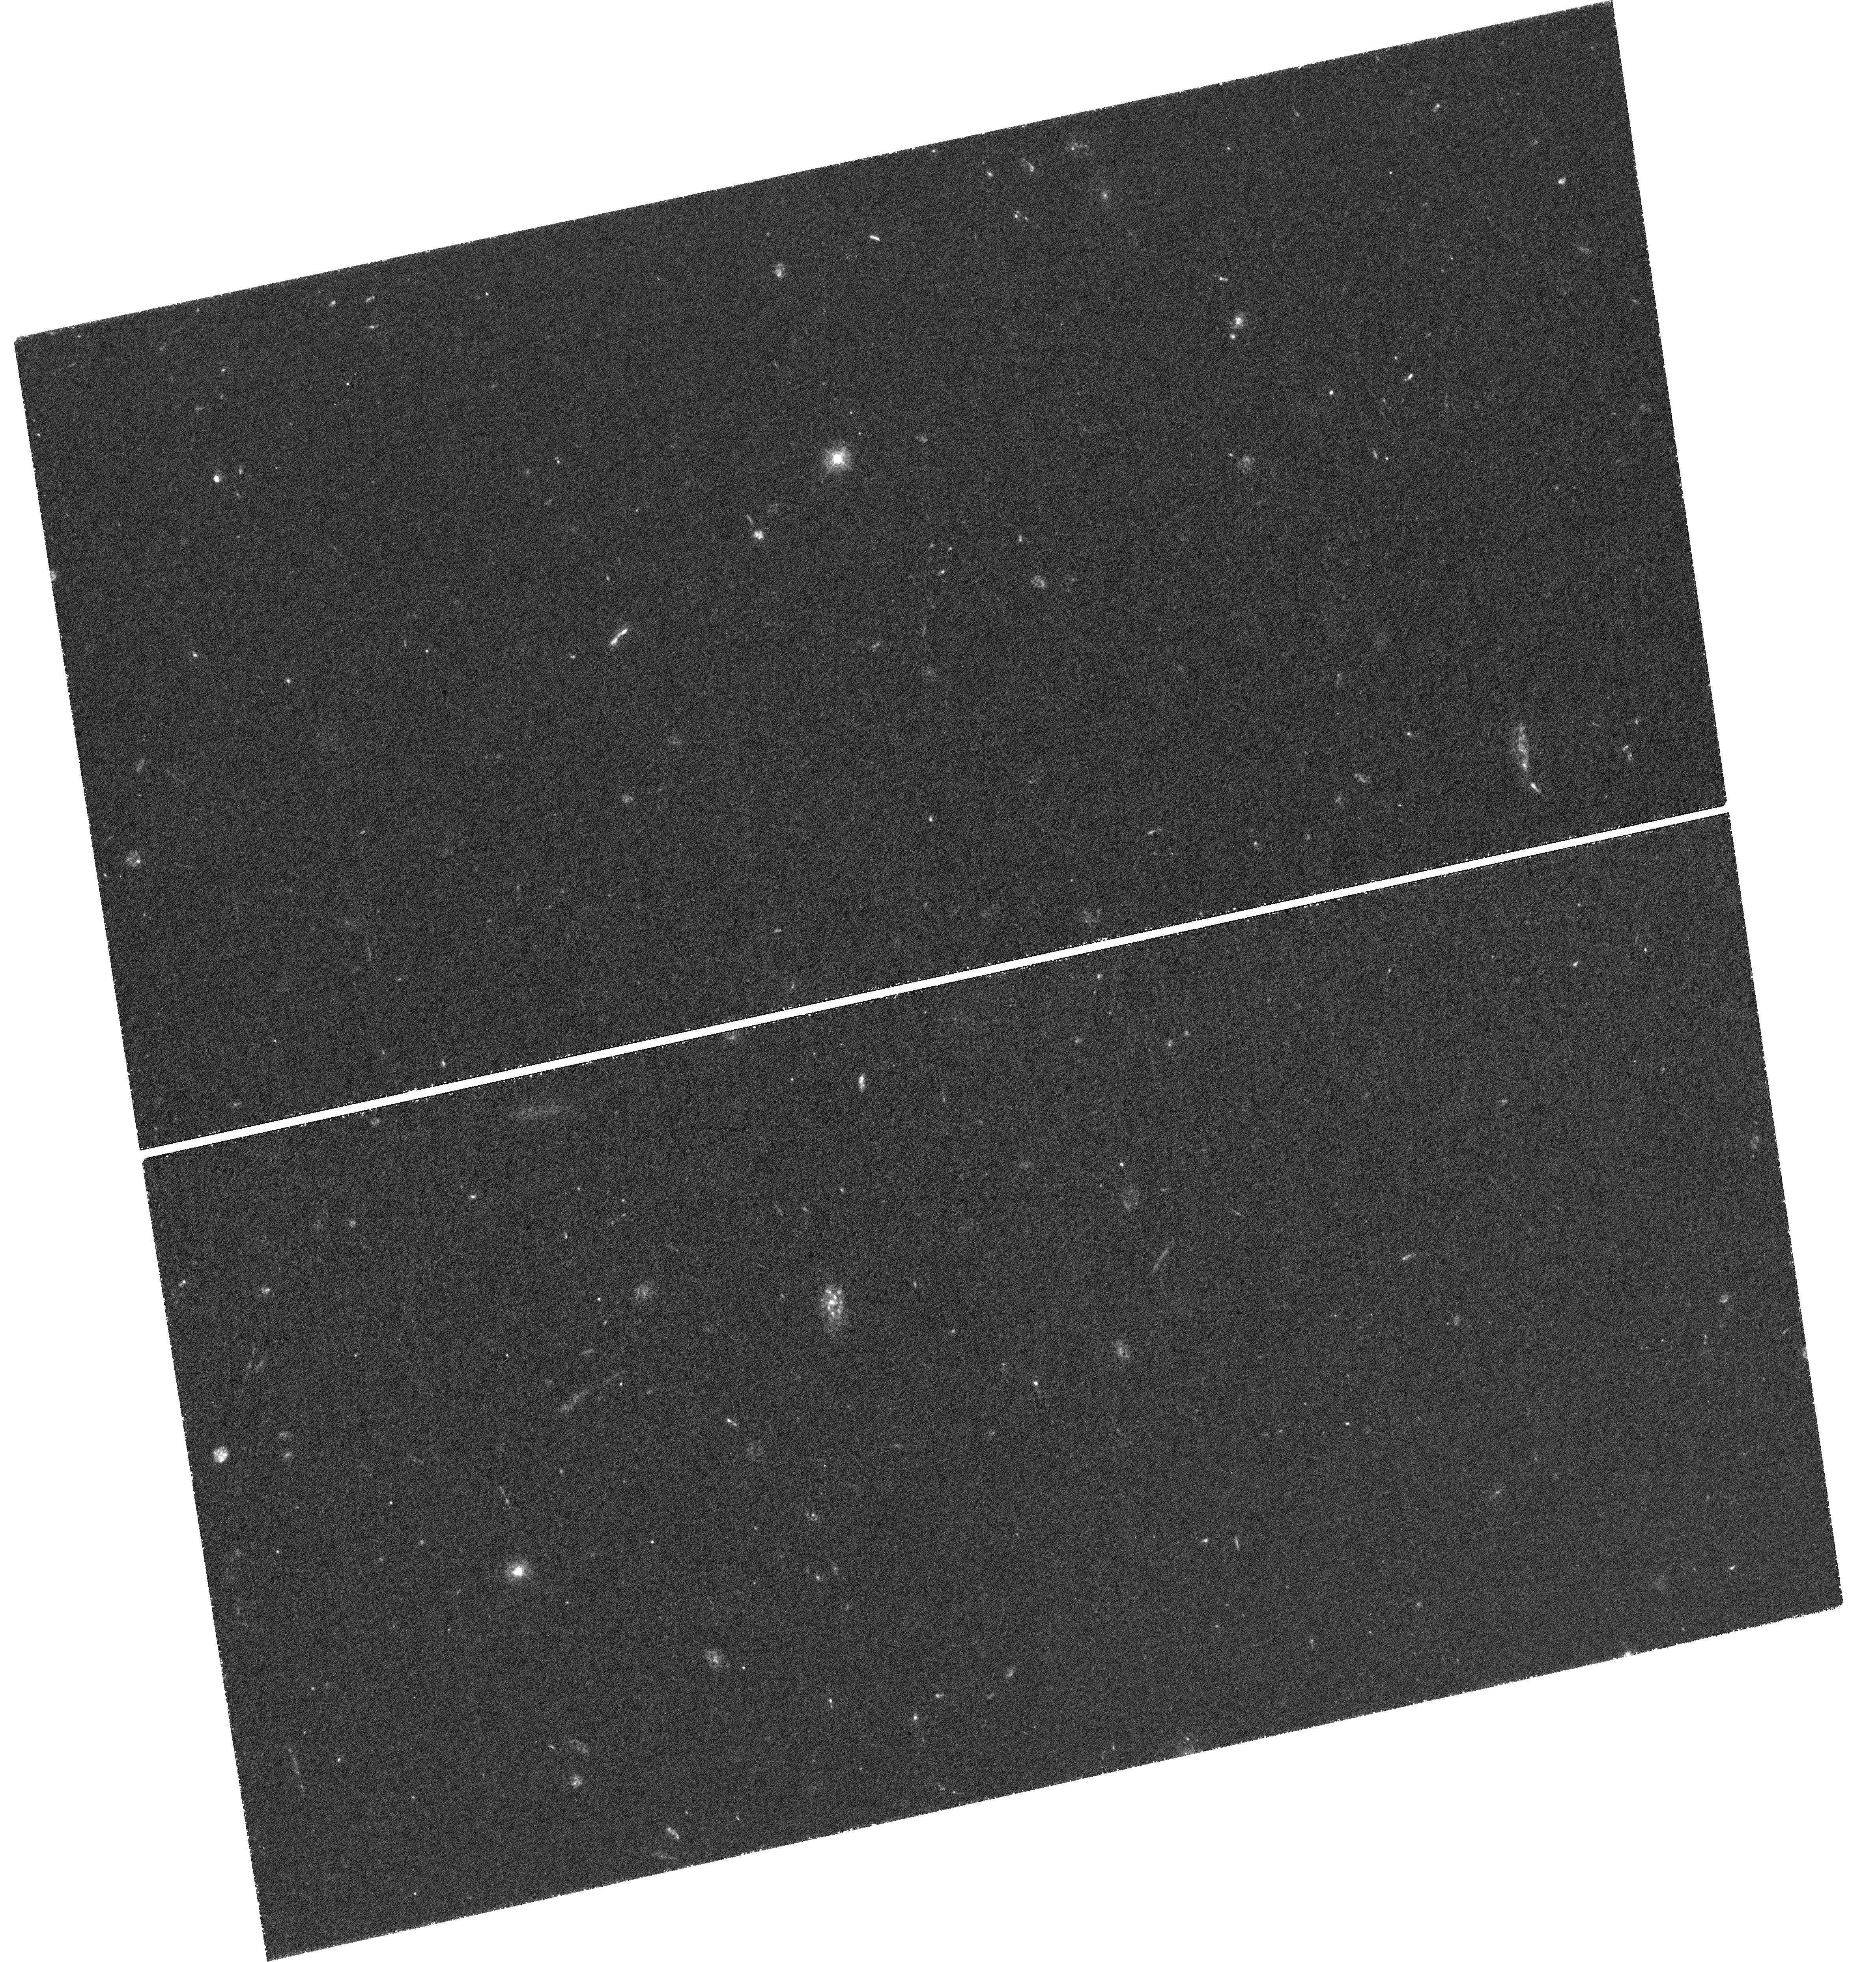
Target: ION2. Instrument: WFC3/UVIS. Filter: F336W. Exposure: 3.9 h. Observation ID: hst_14088_04_wfc3_uvis_f336w_icxk04

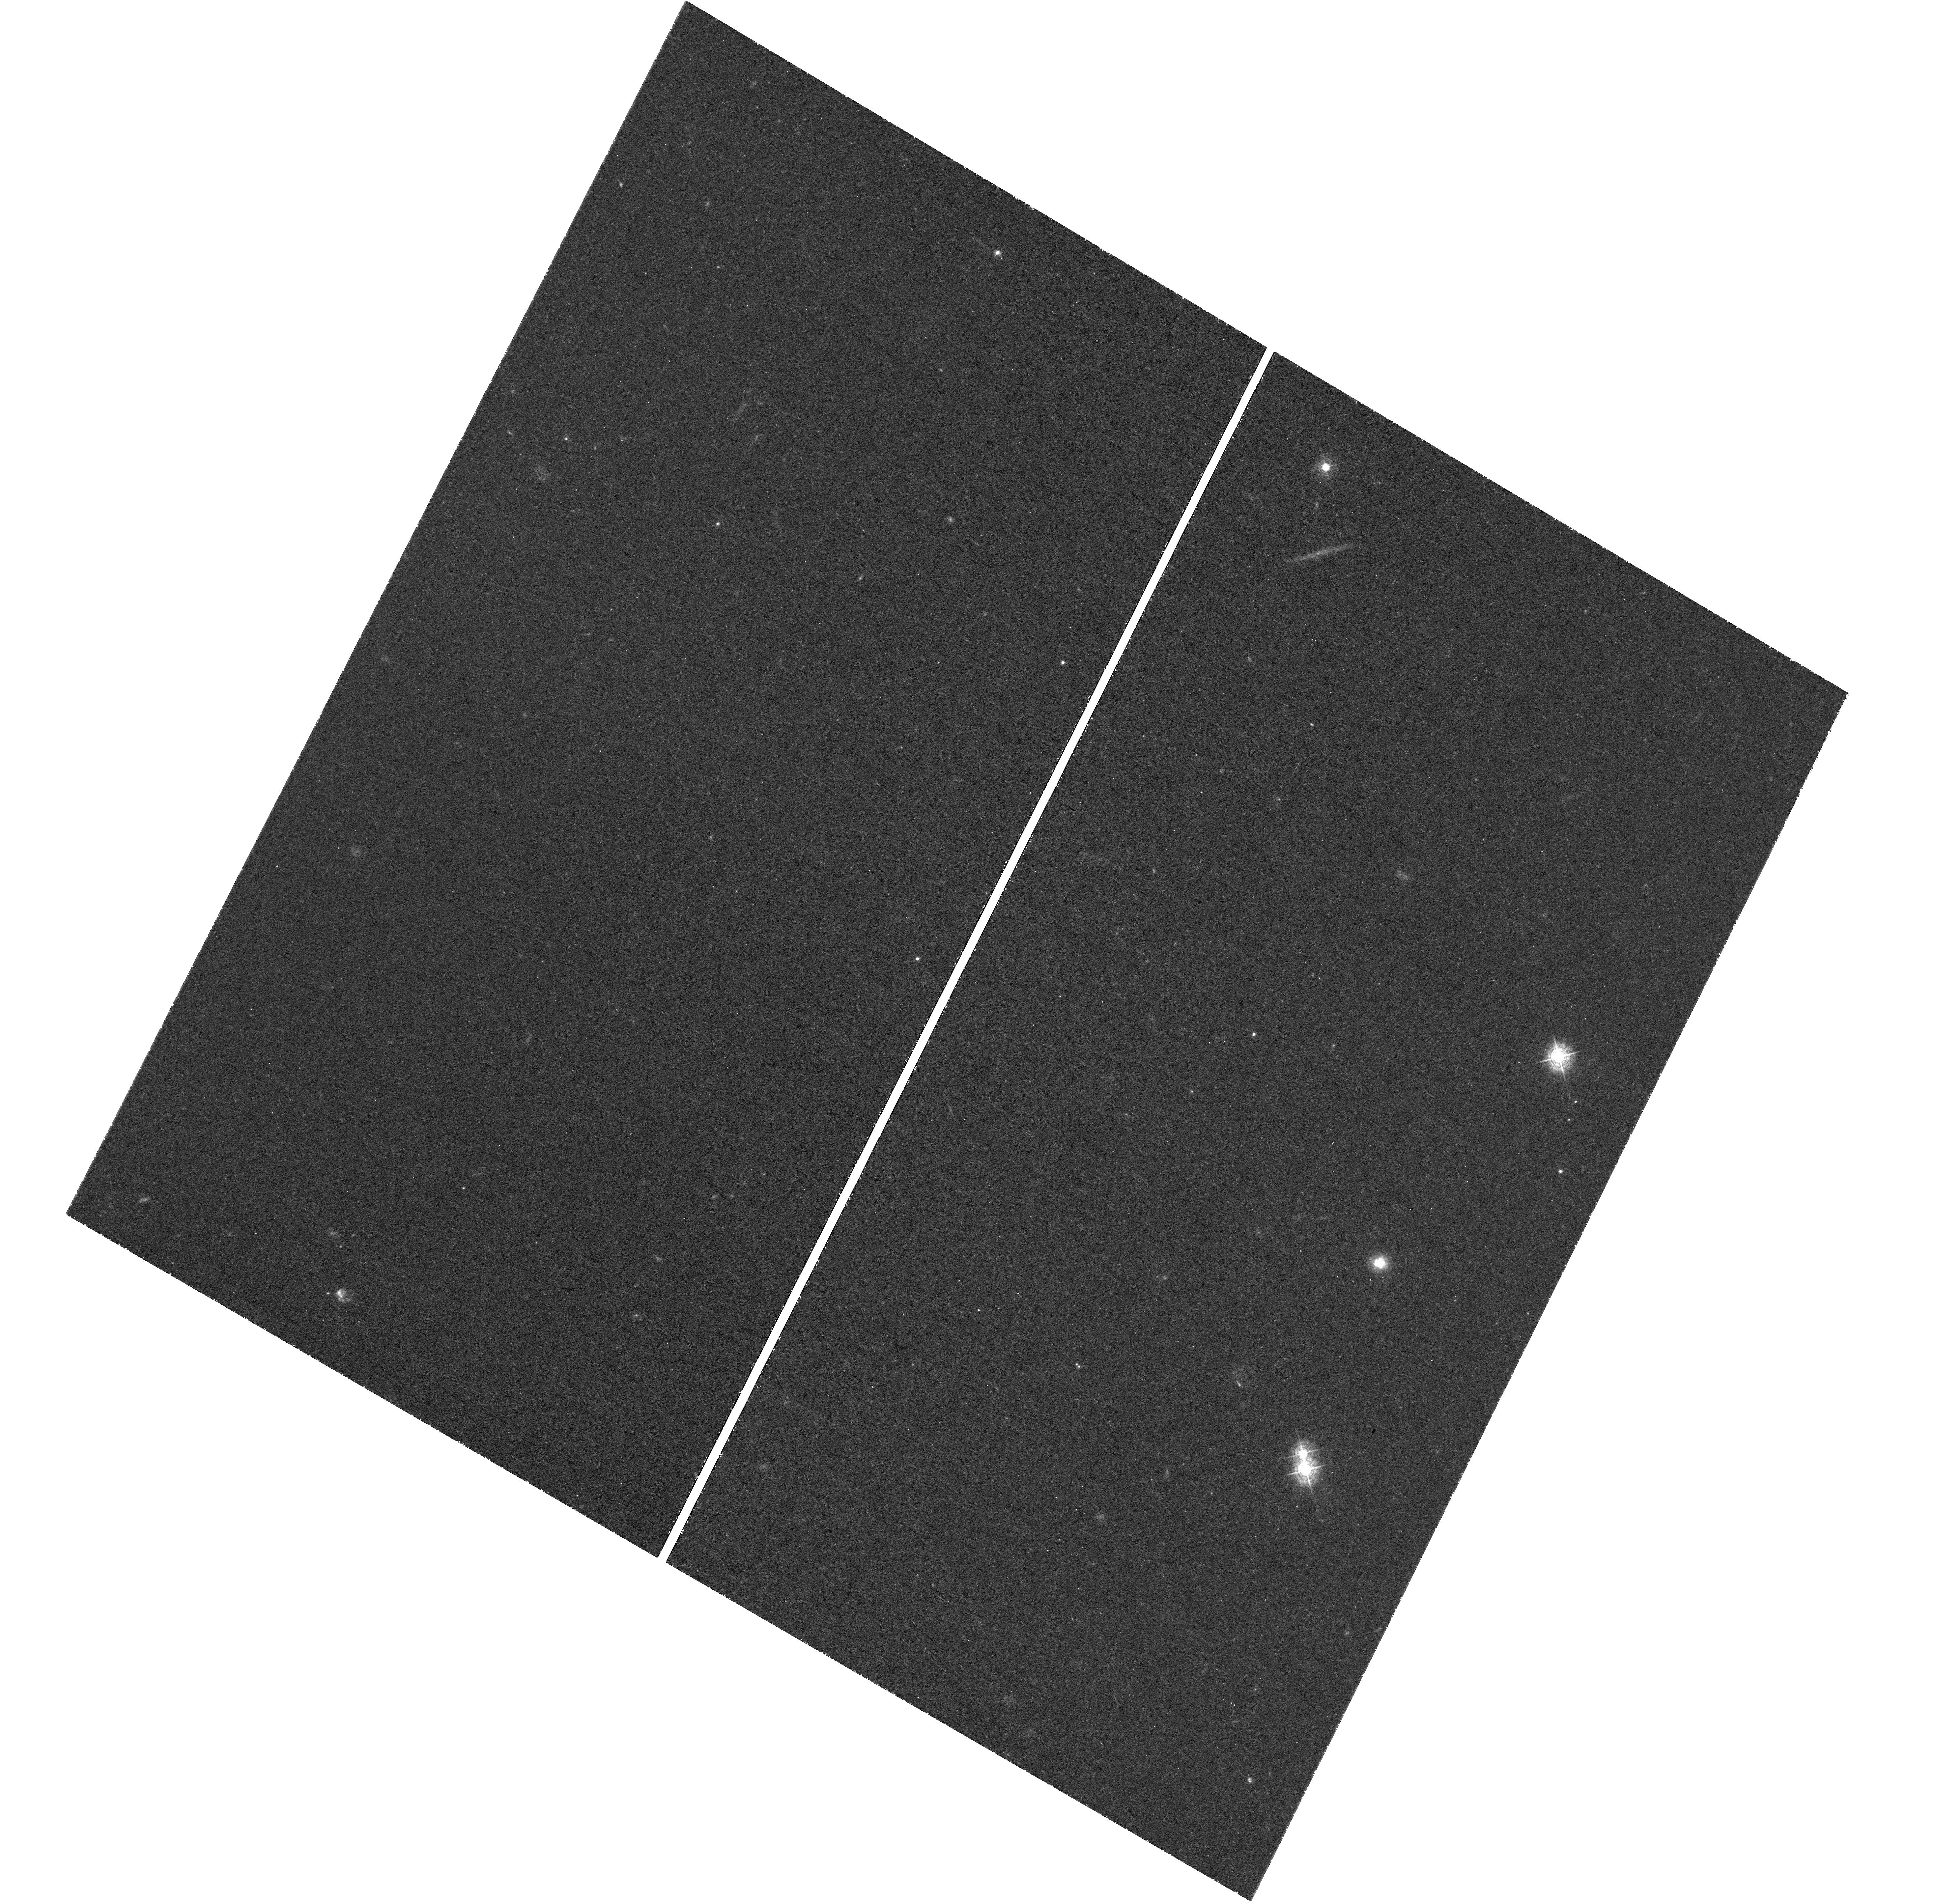
Target: ION1. Instrument: WFC3/UVIS. Filter: F410M. Exposure: 3.3 h. Observation ID: hst_14088_01_wfc3_uvis_f410m_icxk01

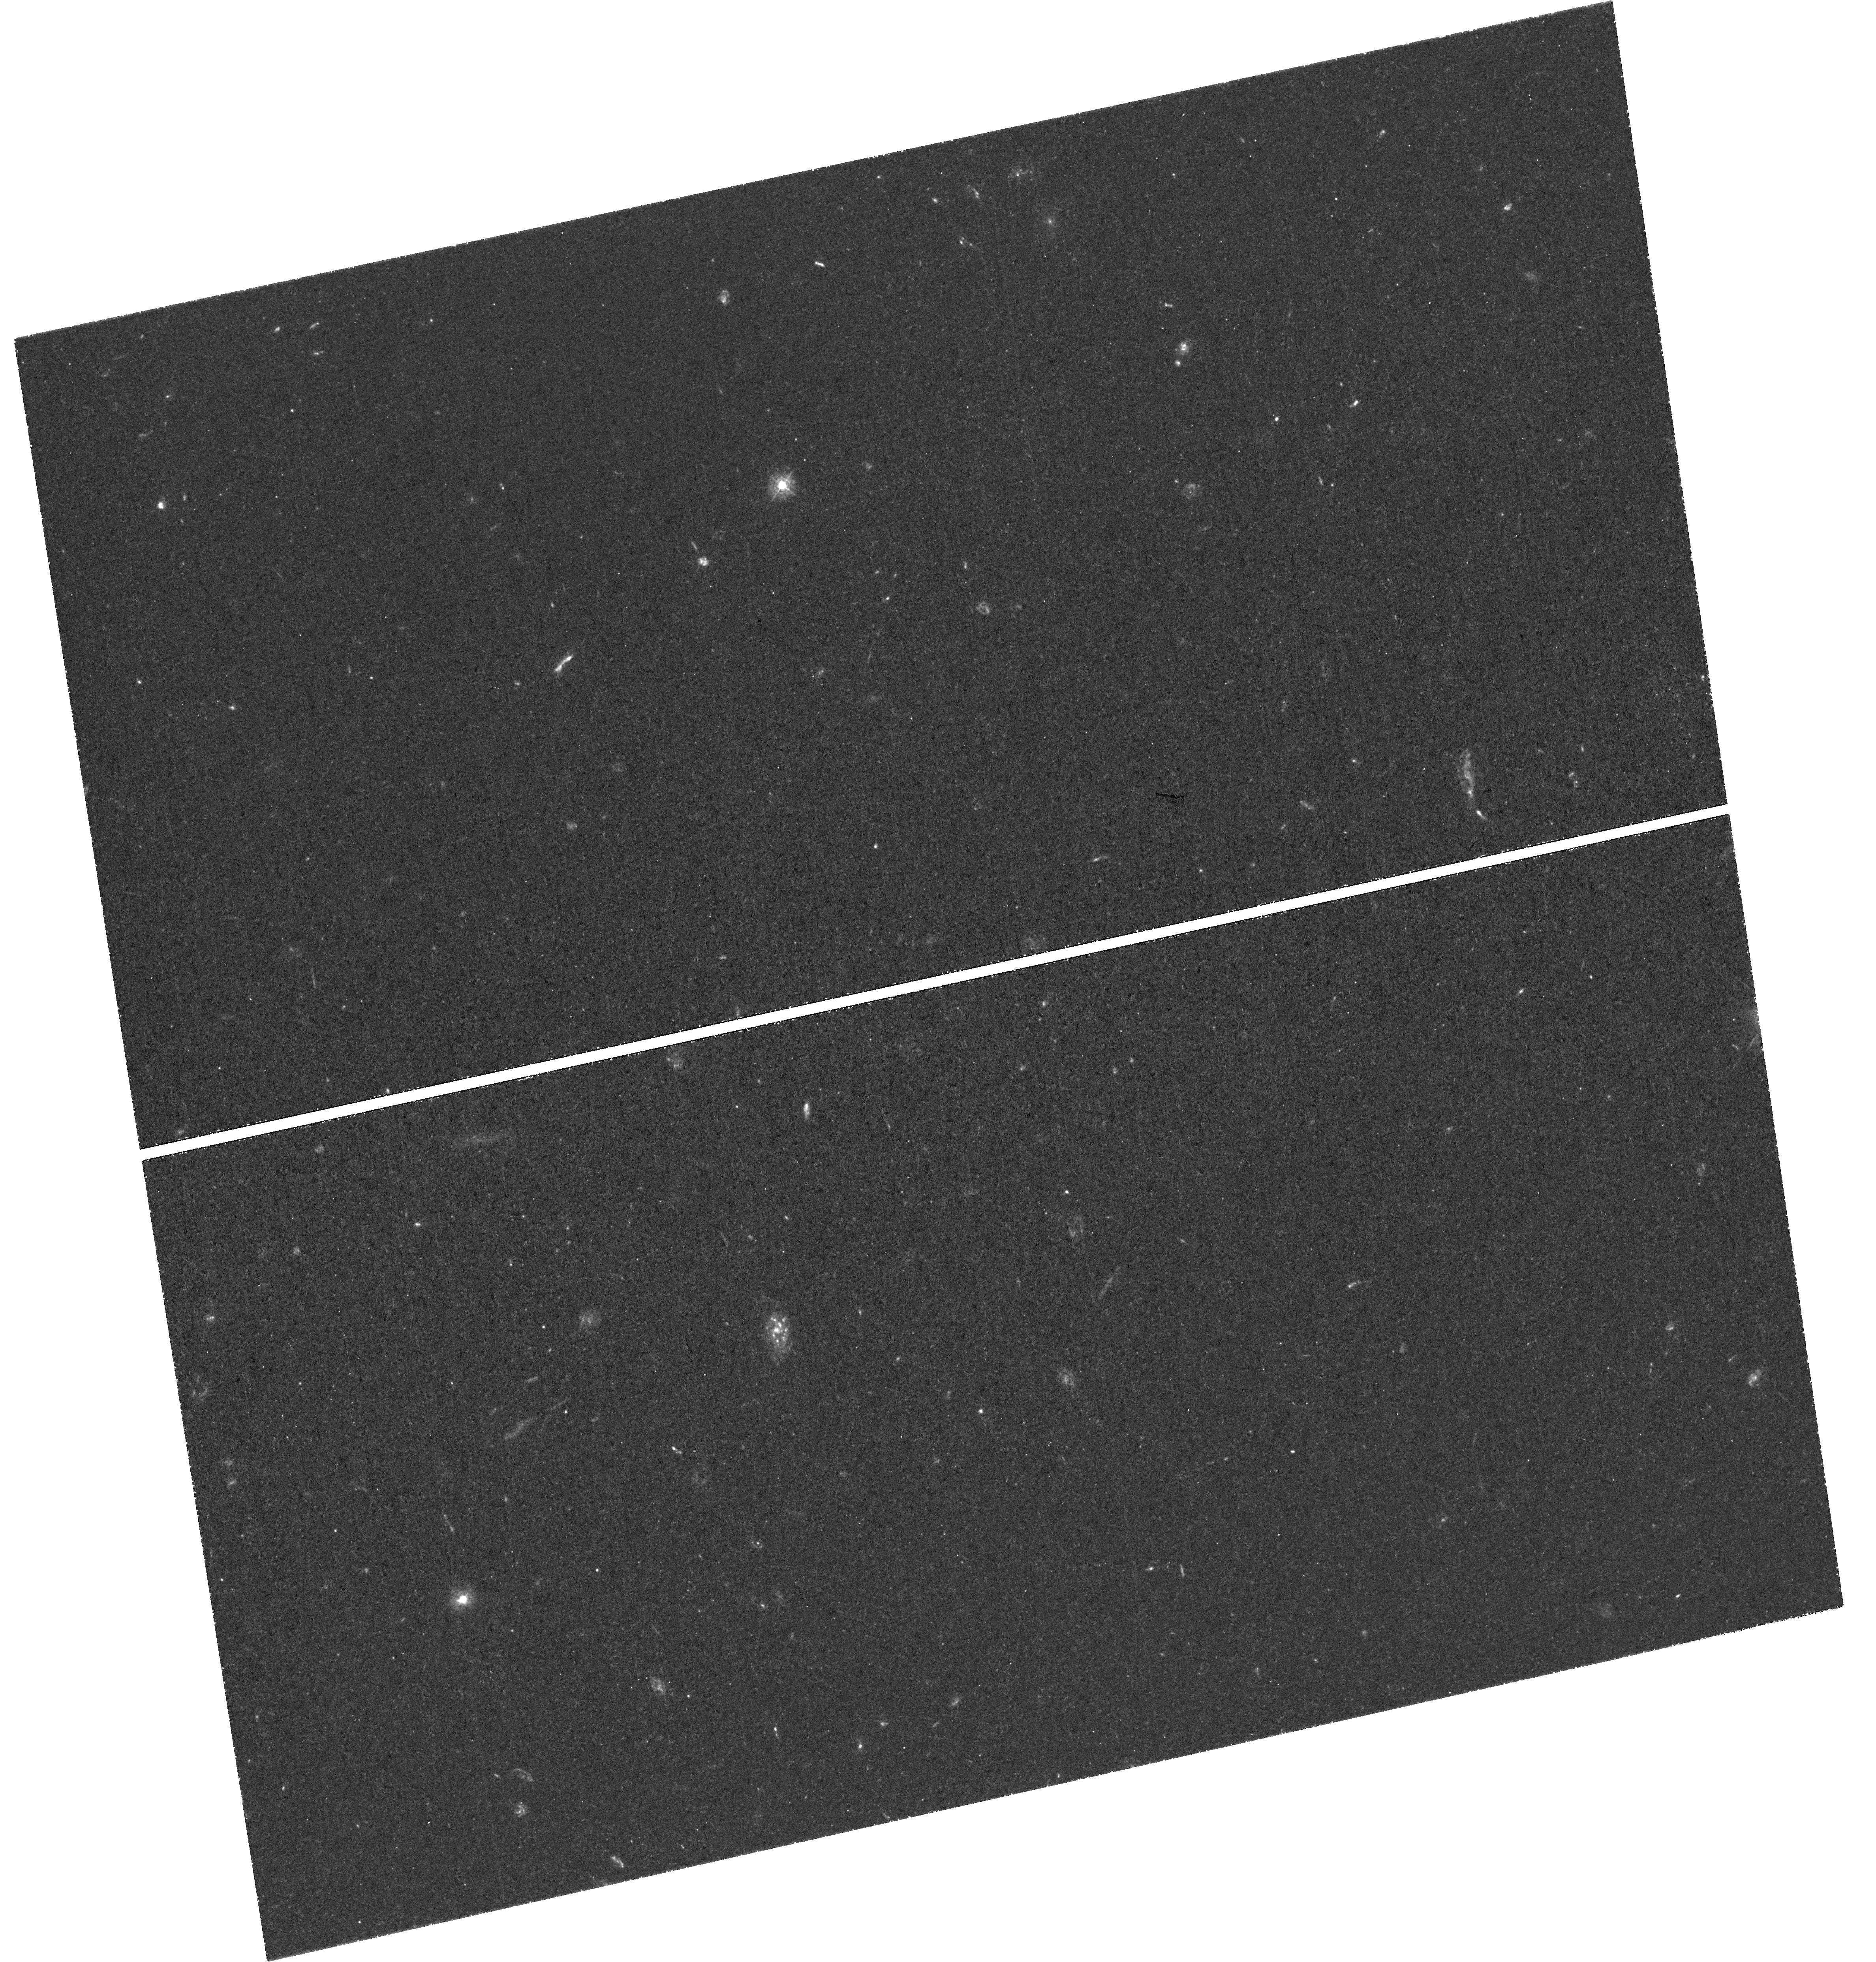
Target: ION2. Instrument: WFC3/UVIS. Filter: F336W. Exposure: 3.1 h. Observation ID: hst_14088_06_wfc3_uvis_f336w_icxk06

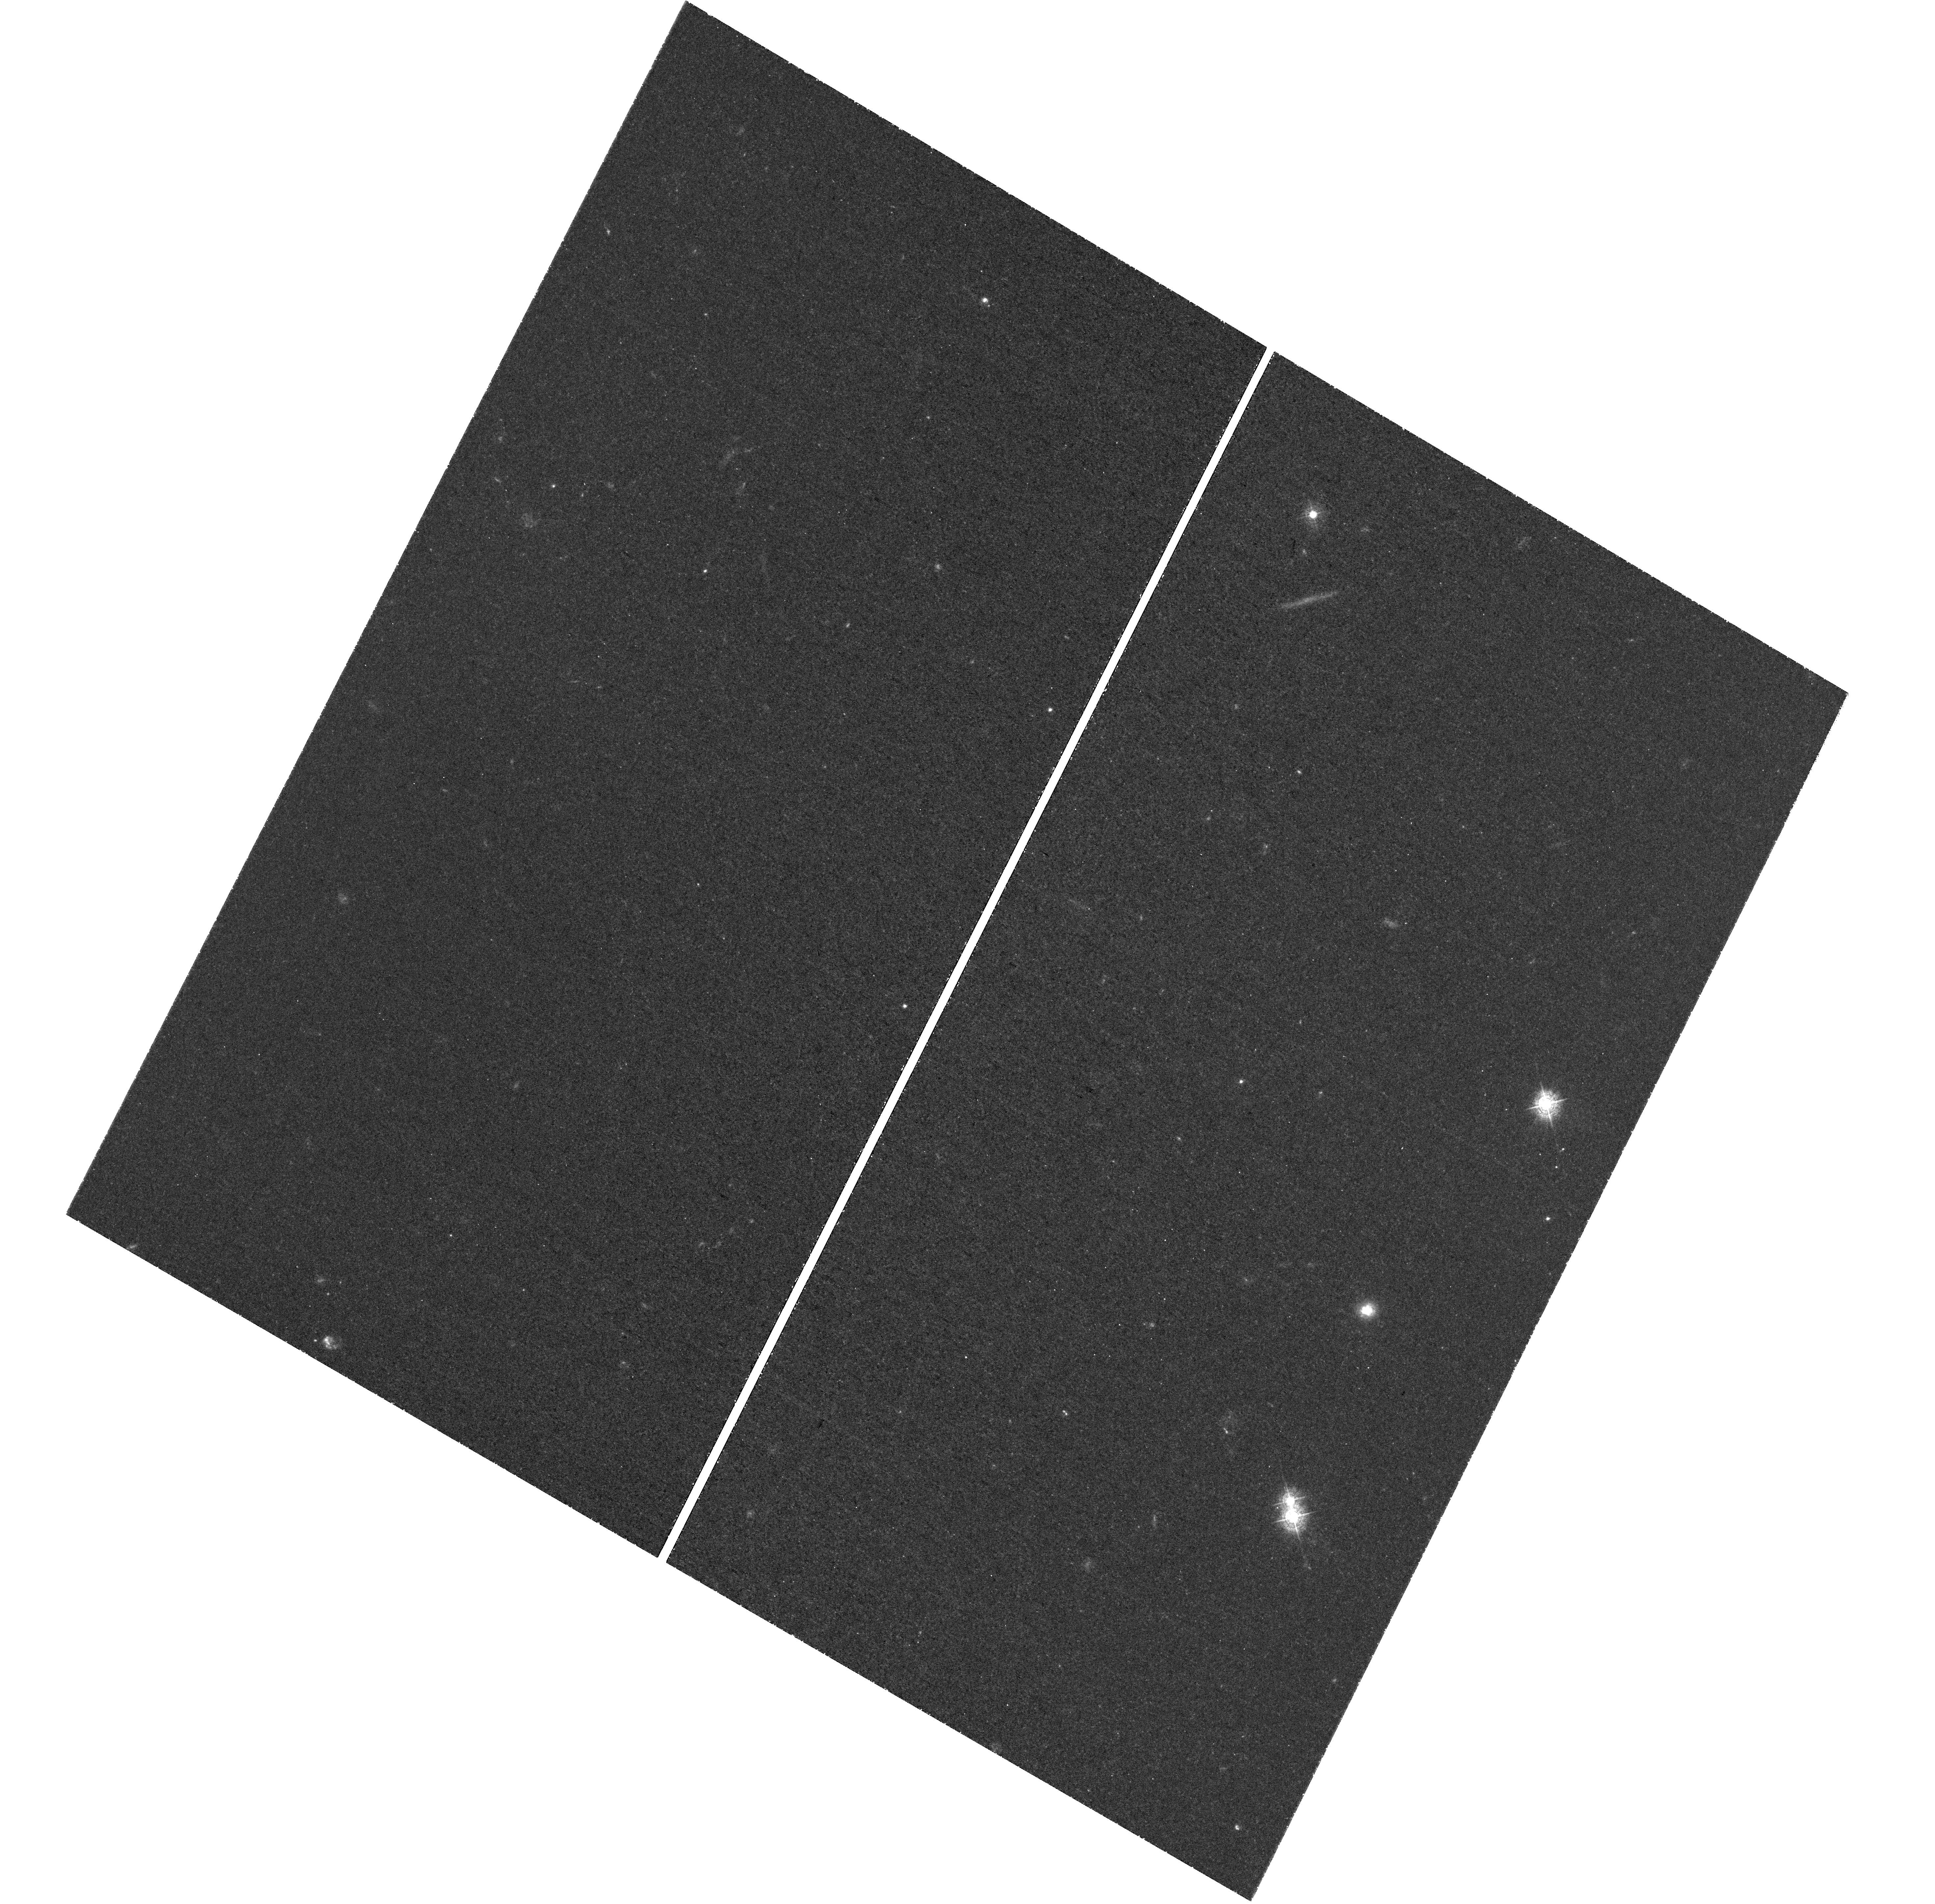
Target: ION1. Instrument: WFC3/UVIS. Filter: F410M. Exposure: 3.3 h. Observation ID: hst_14088_03_wfc3_uvis_f410m_icxk03

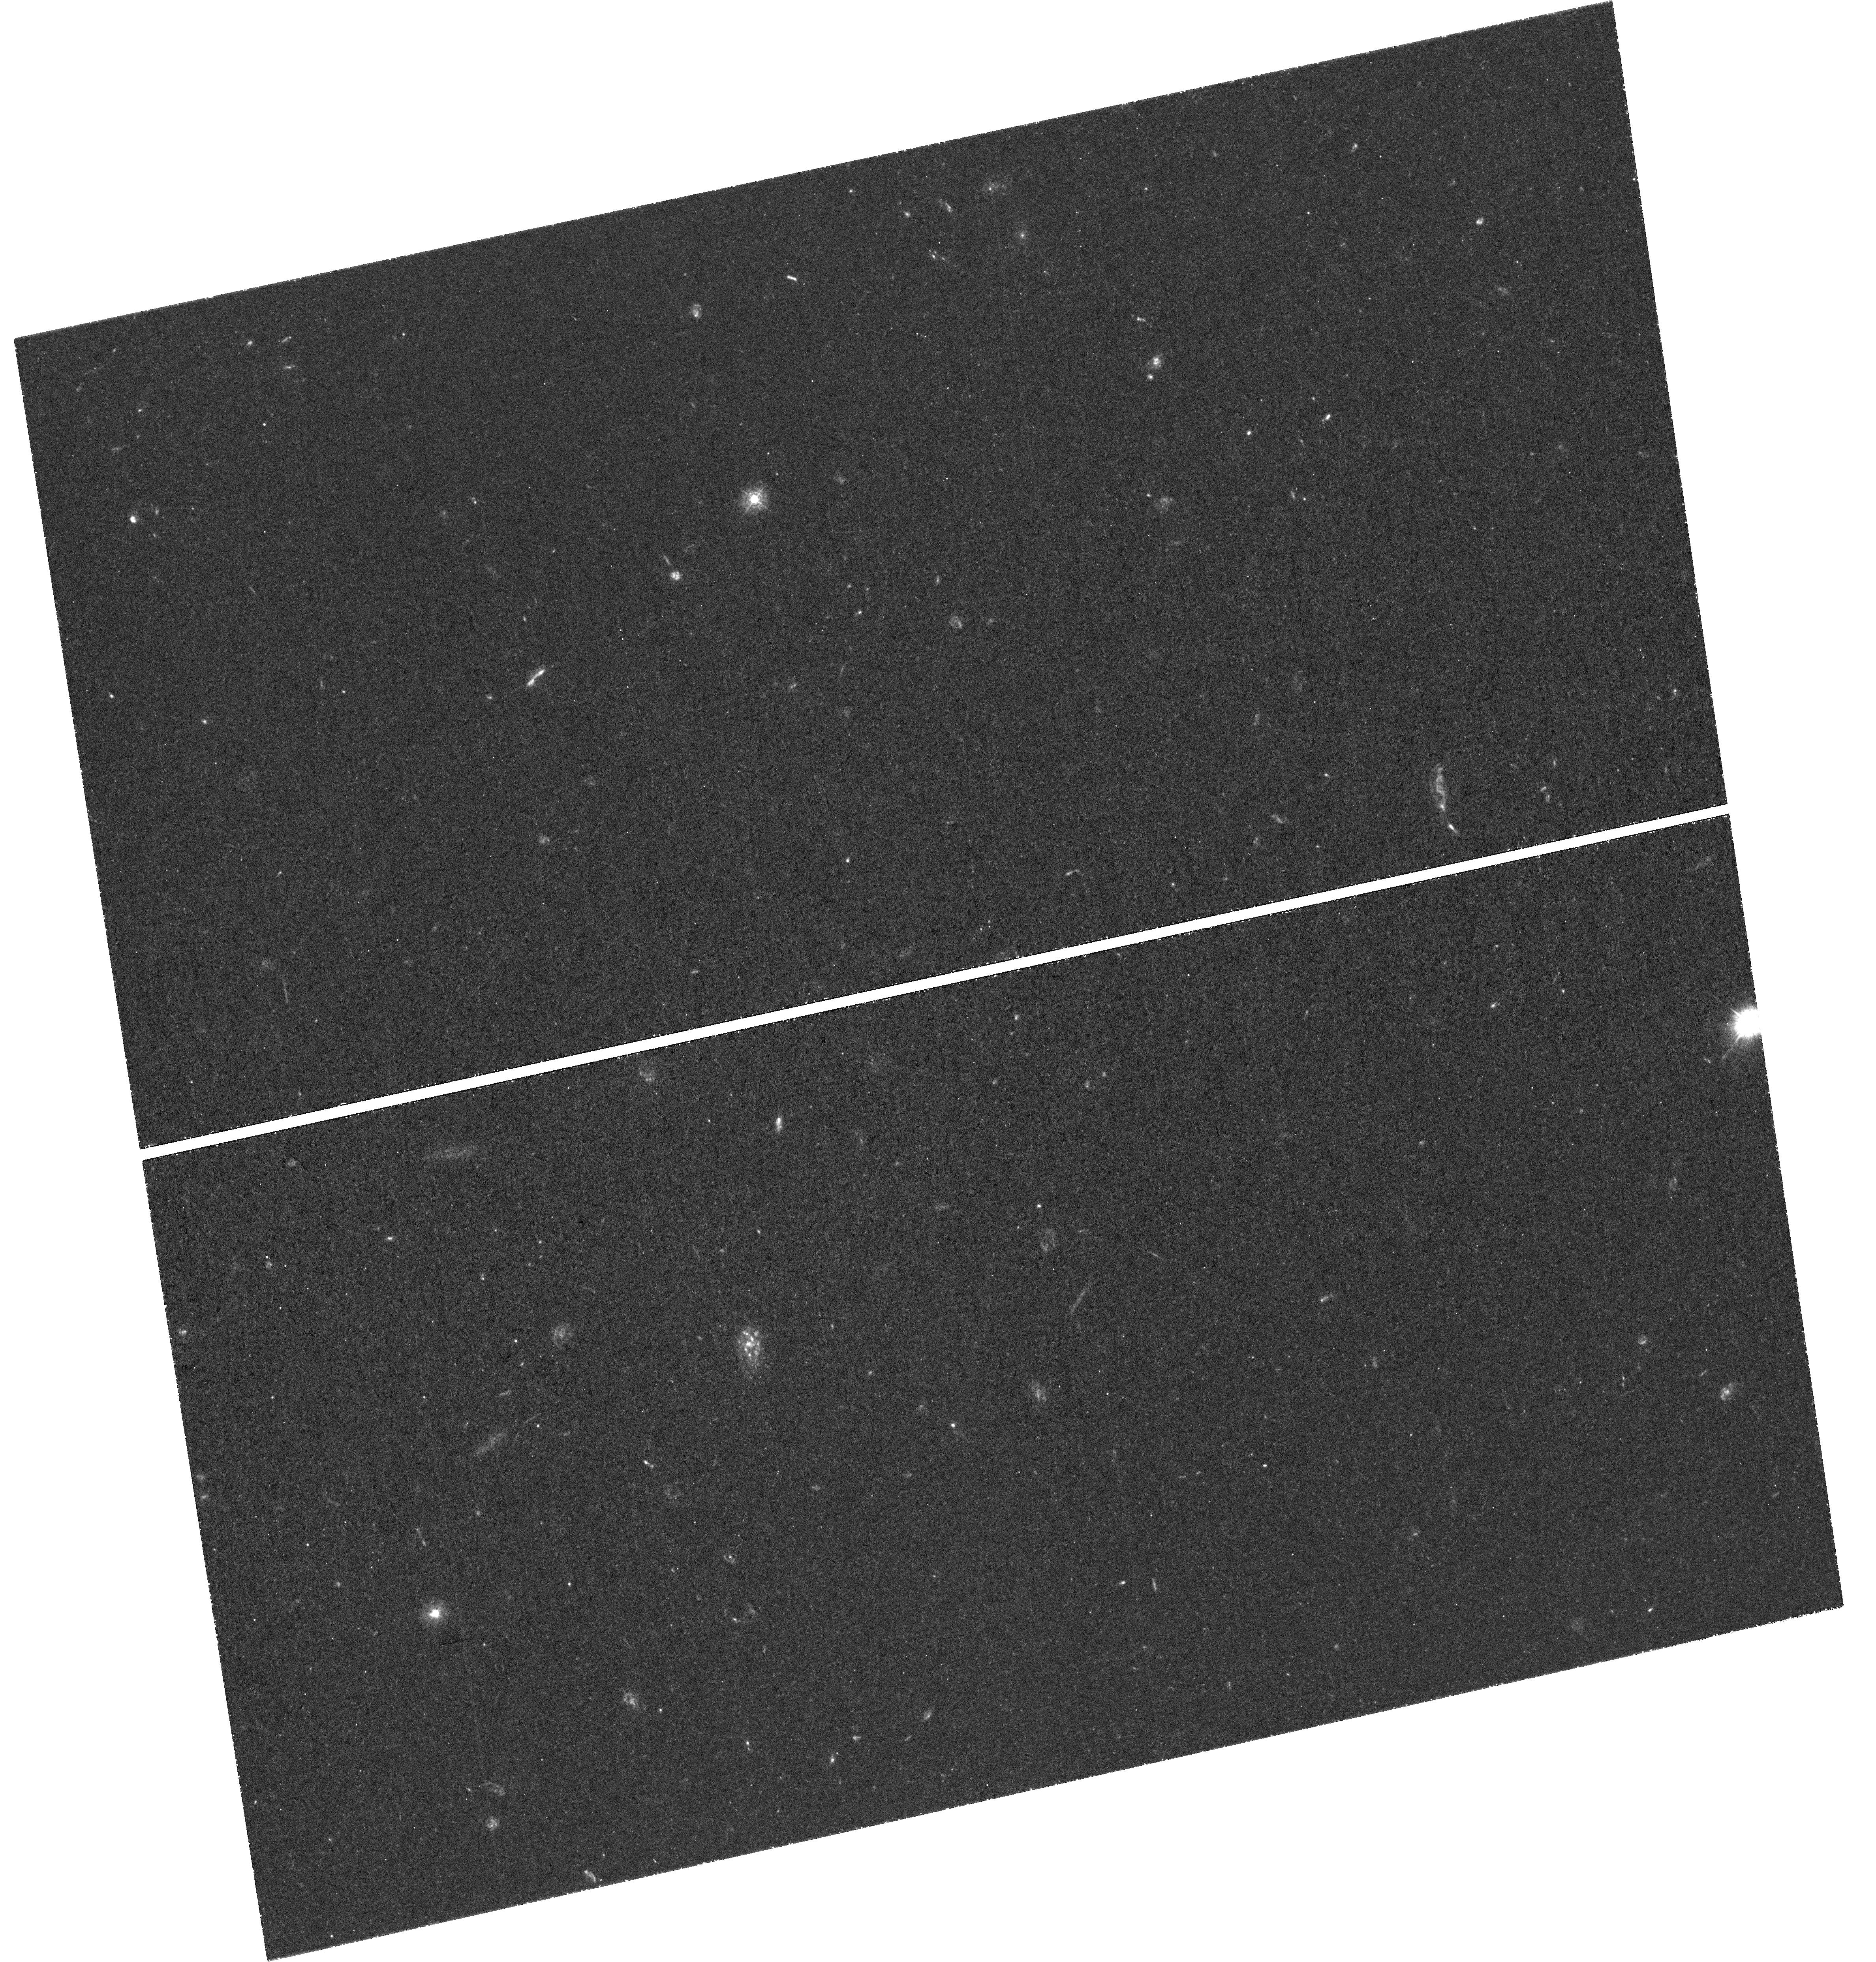
Target: ION2. Instrument: WFC3/UVIS. Filter: F336W. Exposure: 3.1 h. Observation ID: hst_14088_07_wfc3_uvis_f336w_icxk07

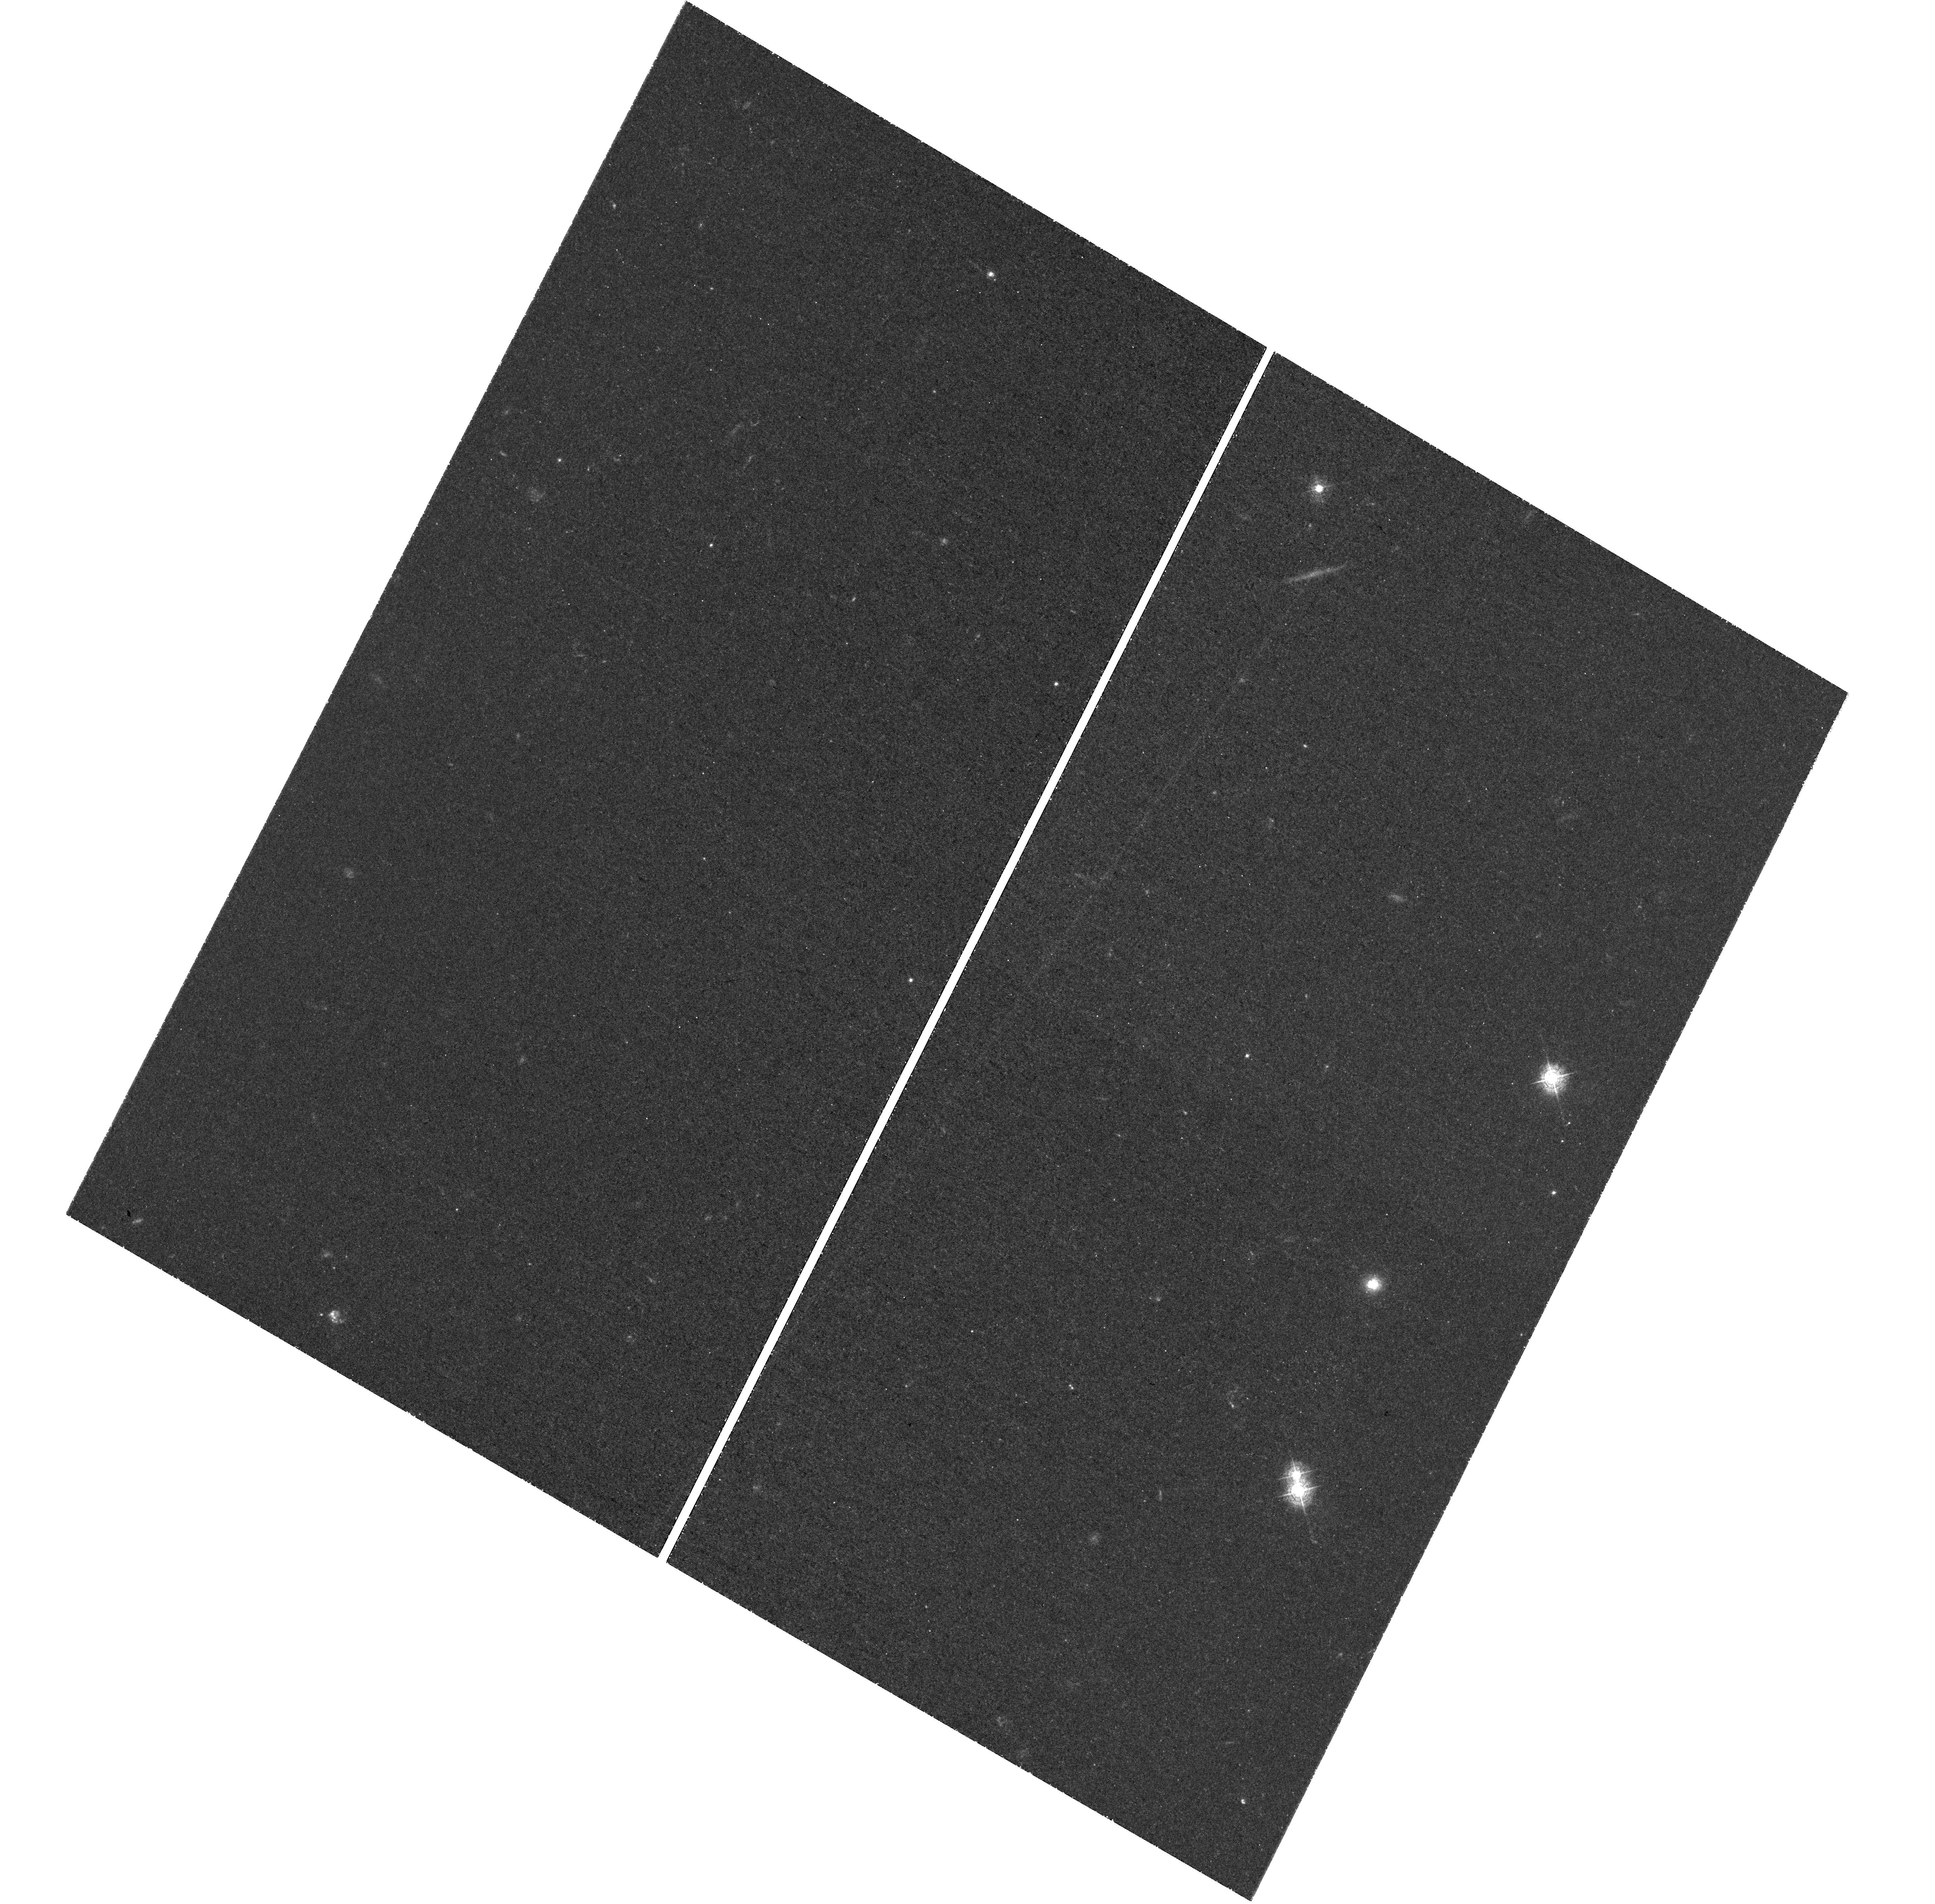
Target: ION1. Instrument: WFC3/UVIS. Filter: F410M. Exposure: 3.3 h. Observation ID: hst_14088_02_wfc3_uvis_f410m_icxk02

Unveiling the Lyman continuum morphology with HST (PI: Vanzella, Eros)

One of the key questions in observational cosmology is the identification of the sources responsible for cosmic reionization and for keeping the IGM ionized at all times. The general consensus is that a population of faint low-mass galaxies must be responsible for the bulk of the ionizing photons. However, attempts at identifying the ionizing Lyman continuum radiation (LyC) leaking from the individual galaxies have so far been largely unsuccessful at any redshift. What controls the escape of ionizing radiation from star-forming galaxies? And at which level? We propose here to observe the LyC domain of the only two known galaxies, one at z=3.213 and the other at z=3.795, for which a leakage of ionizing radiation has already been detected, while other observed properties (UV and near-infrared spectra) are also consistent with a high LyC escape fraction. Goal of the observations is to determine where the ionizing radiation is escaping from the galaxies, i.e. the central regions or the periphery, and whether the emission is diffuse, patchy or unresolved. This will help identify the conditions that allow ionizing photons to leave the galaxies and to identify possible links with other properties of these galaxies. Only HST has the angular resolution to allow imaging of the LyC emission at the sub-kpc scales and characterize its spatial distribution relative to the non-ionizing UV emission (from existing GOODS+CANDELS images), as well as other wavelengths. This project is currently the unique concrete possibility to conduct a direct empirical investigation of the physical conditions regulating the escaping ionizing radiation.